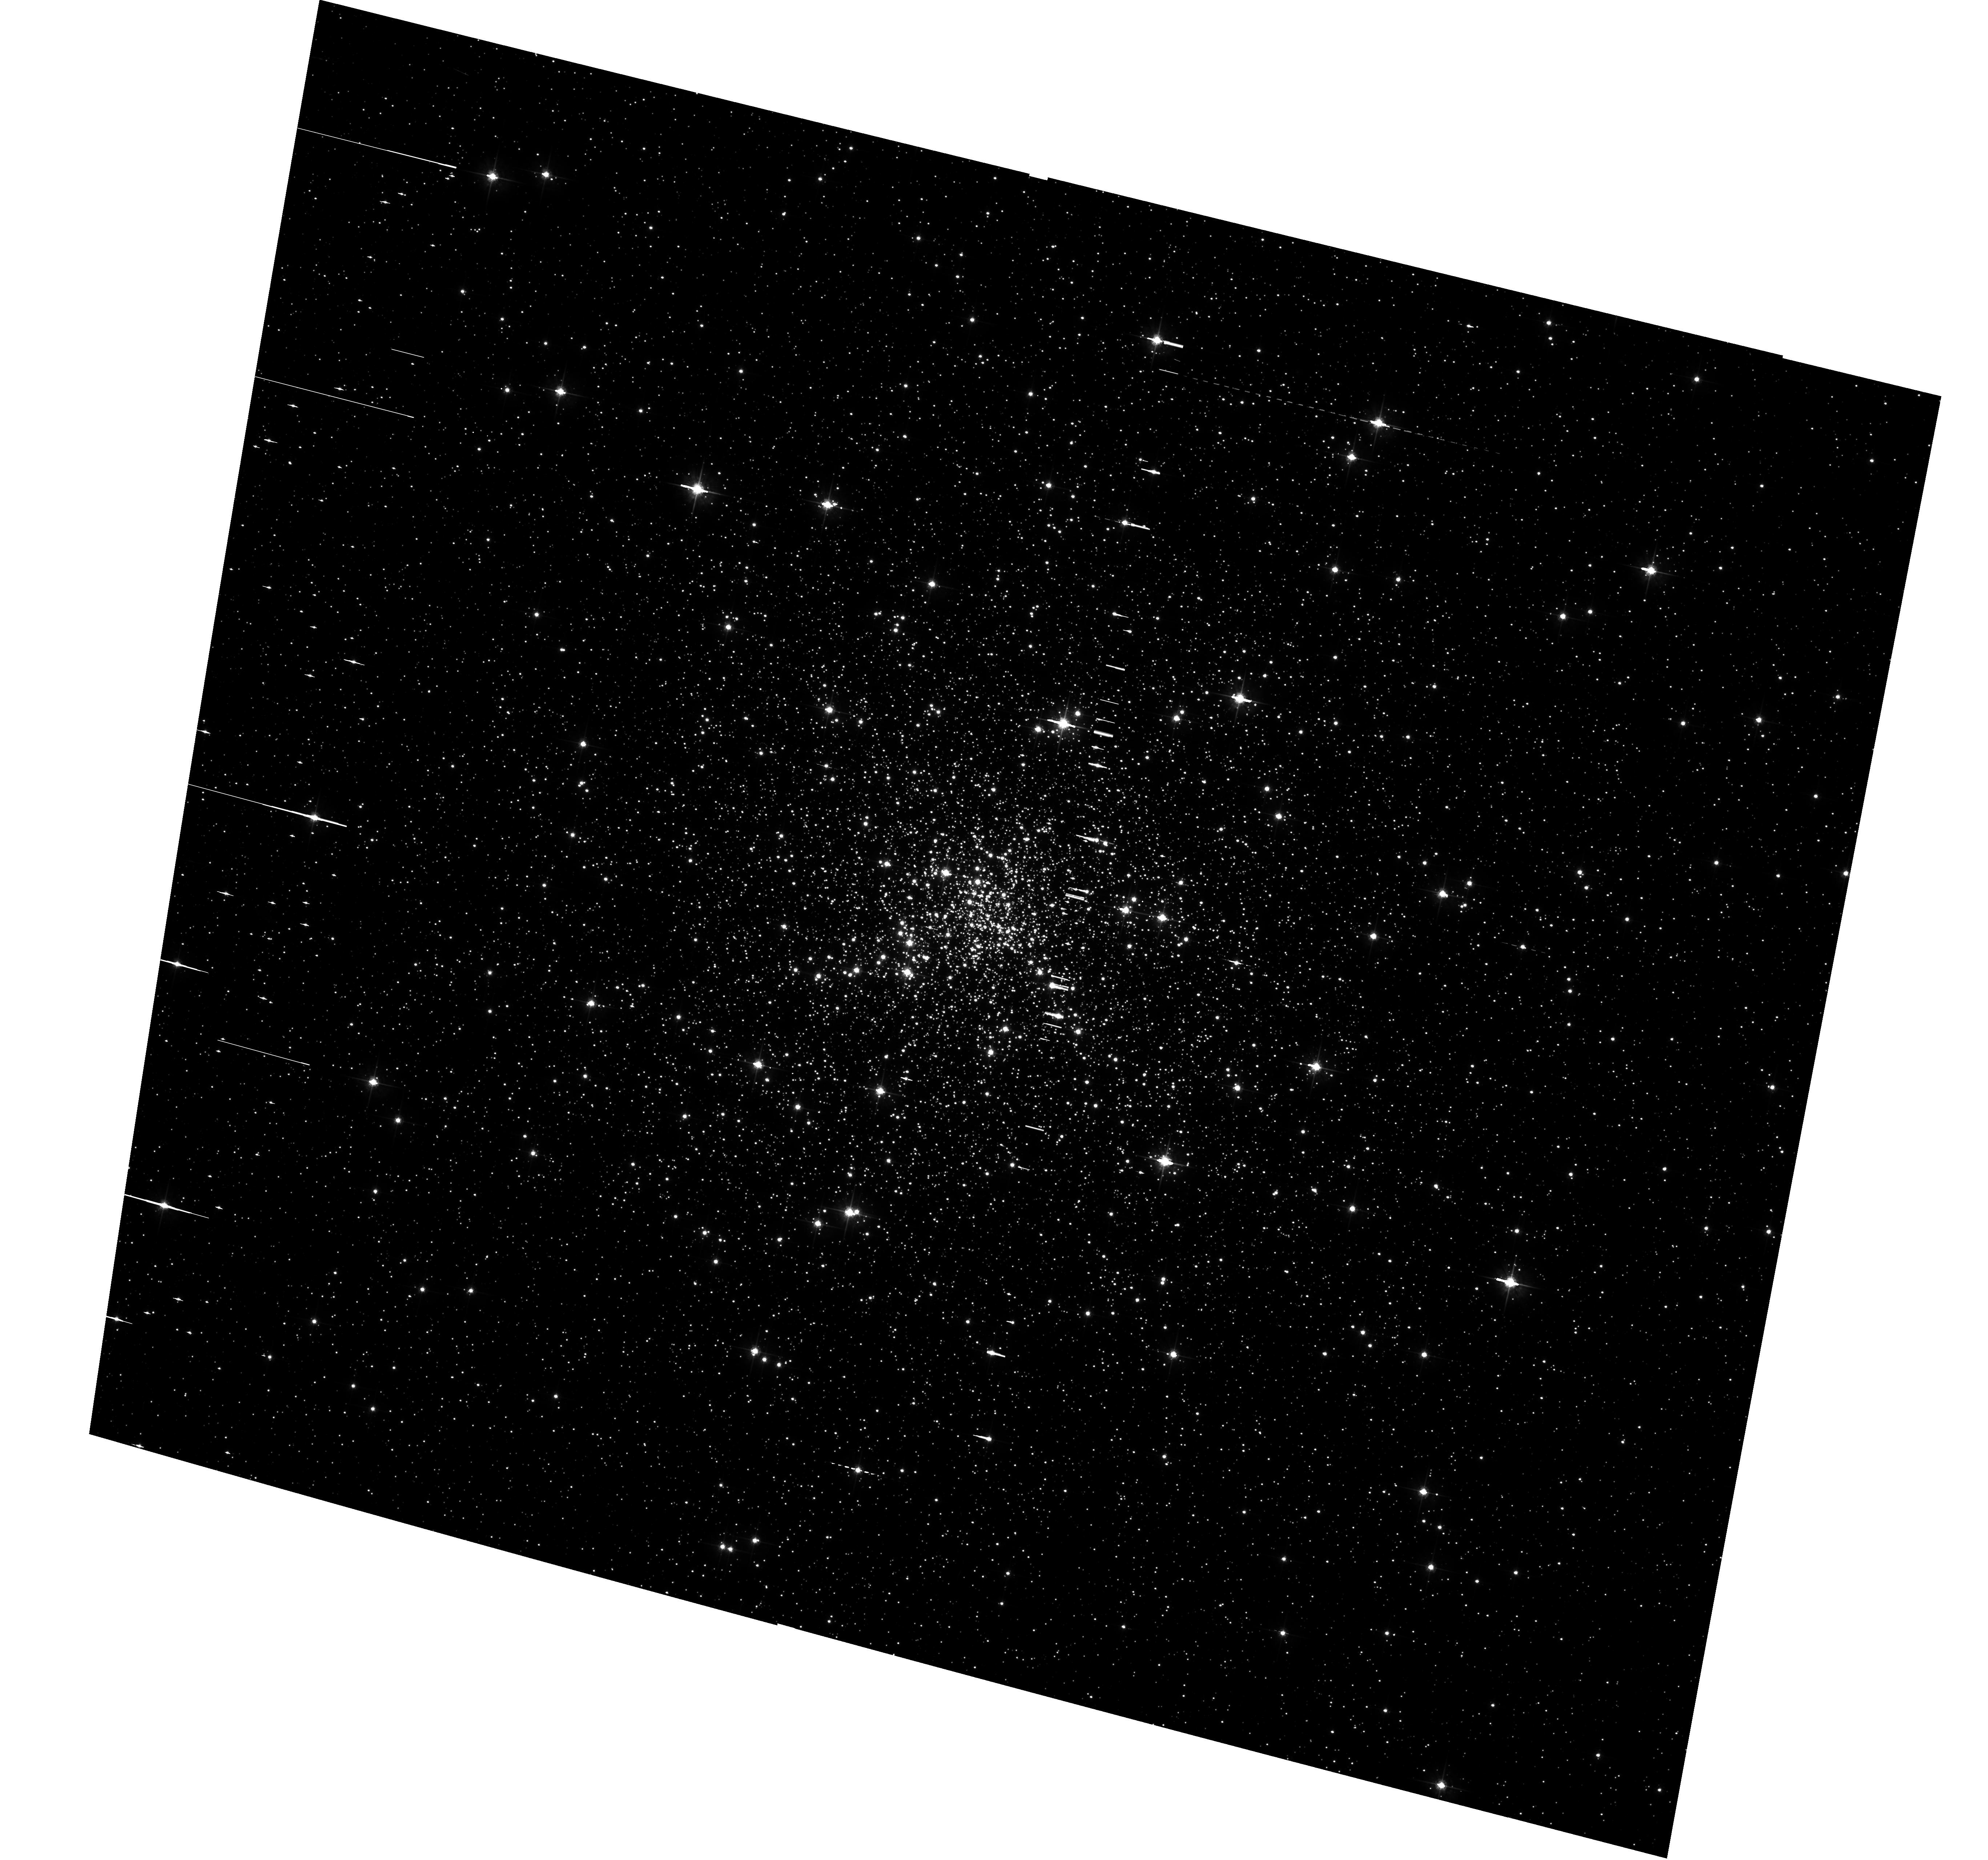
Target: NGC-6752. Instrument: ACS/WFC. Filter: F625W. Exposure: 12 min. Observation ID: hst_12254_04_acs_wfc_f625w_jbhf04

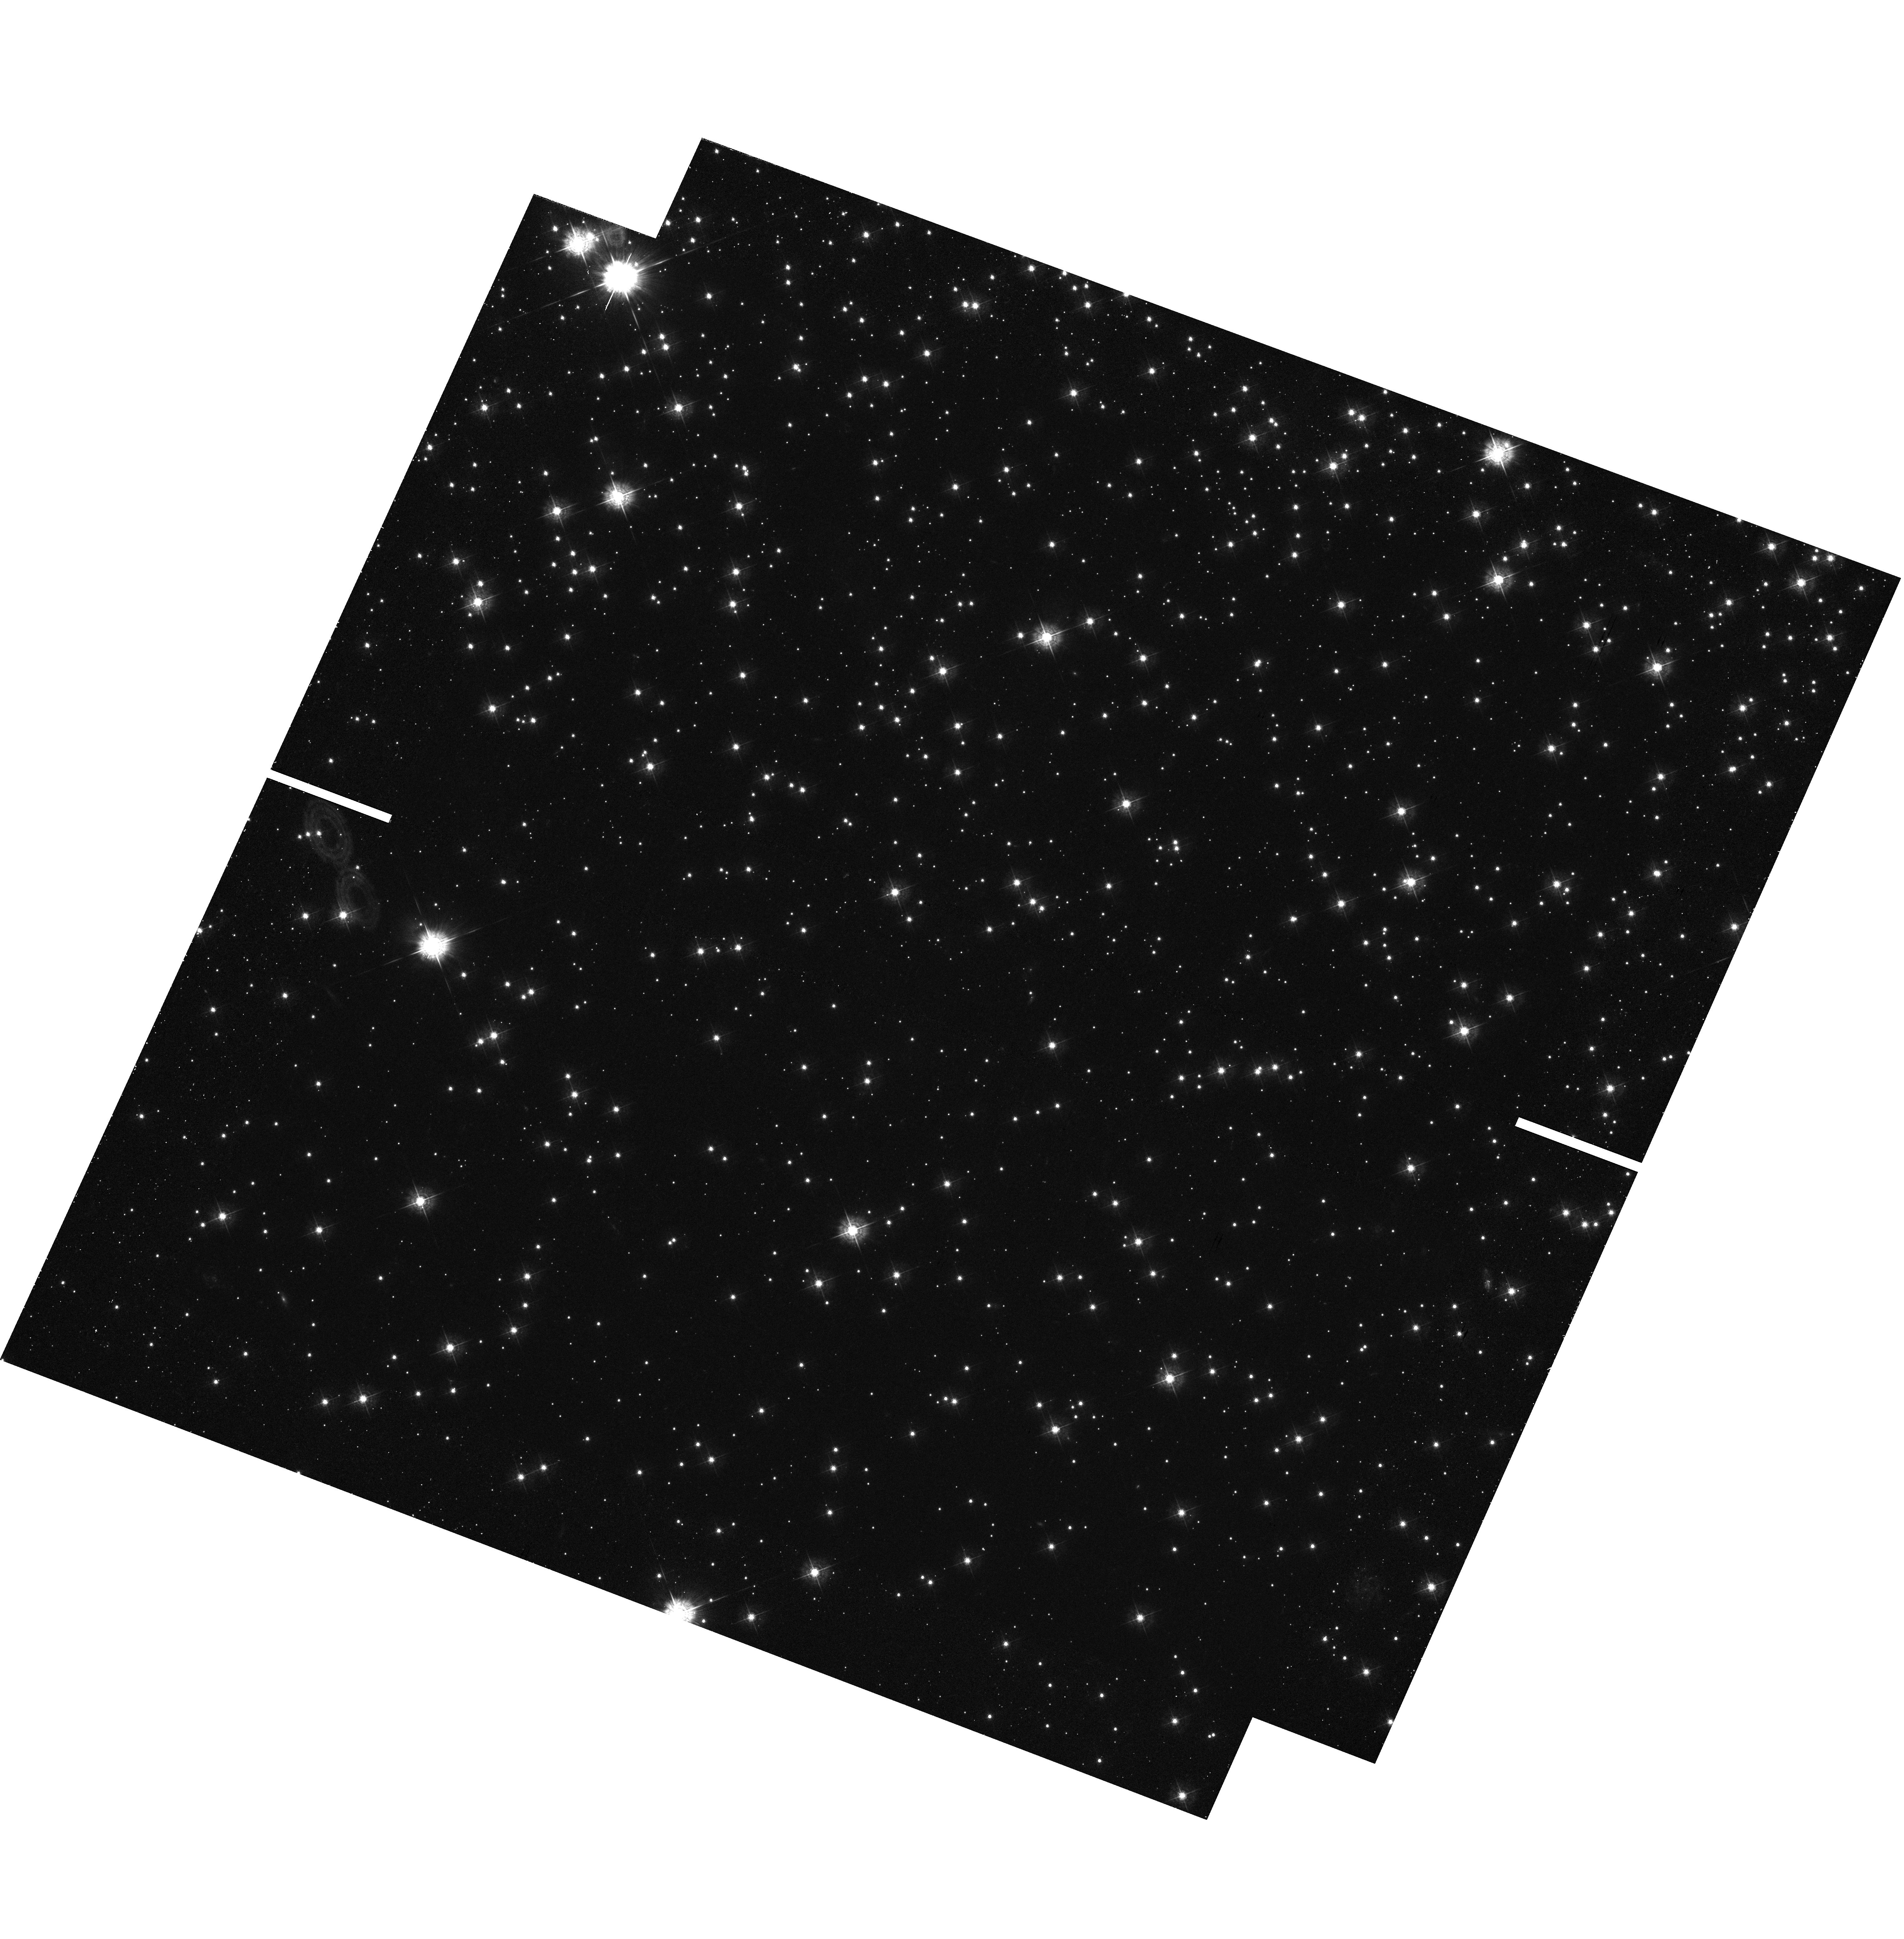
Target: NGC-6752. Instrument: WFC3/UVIS. Filter: F438W. Exposure: 50 min. Observation ID: hst_12254_03_wfc3_uvis_f438w_ibhf03

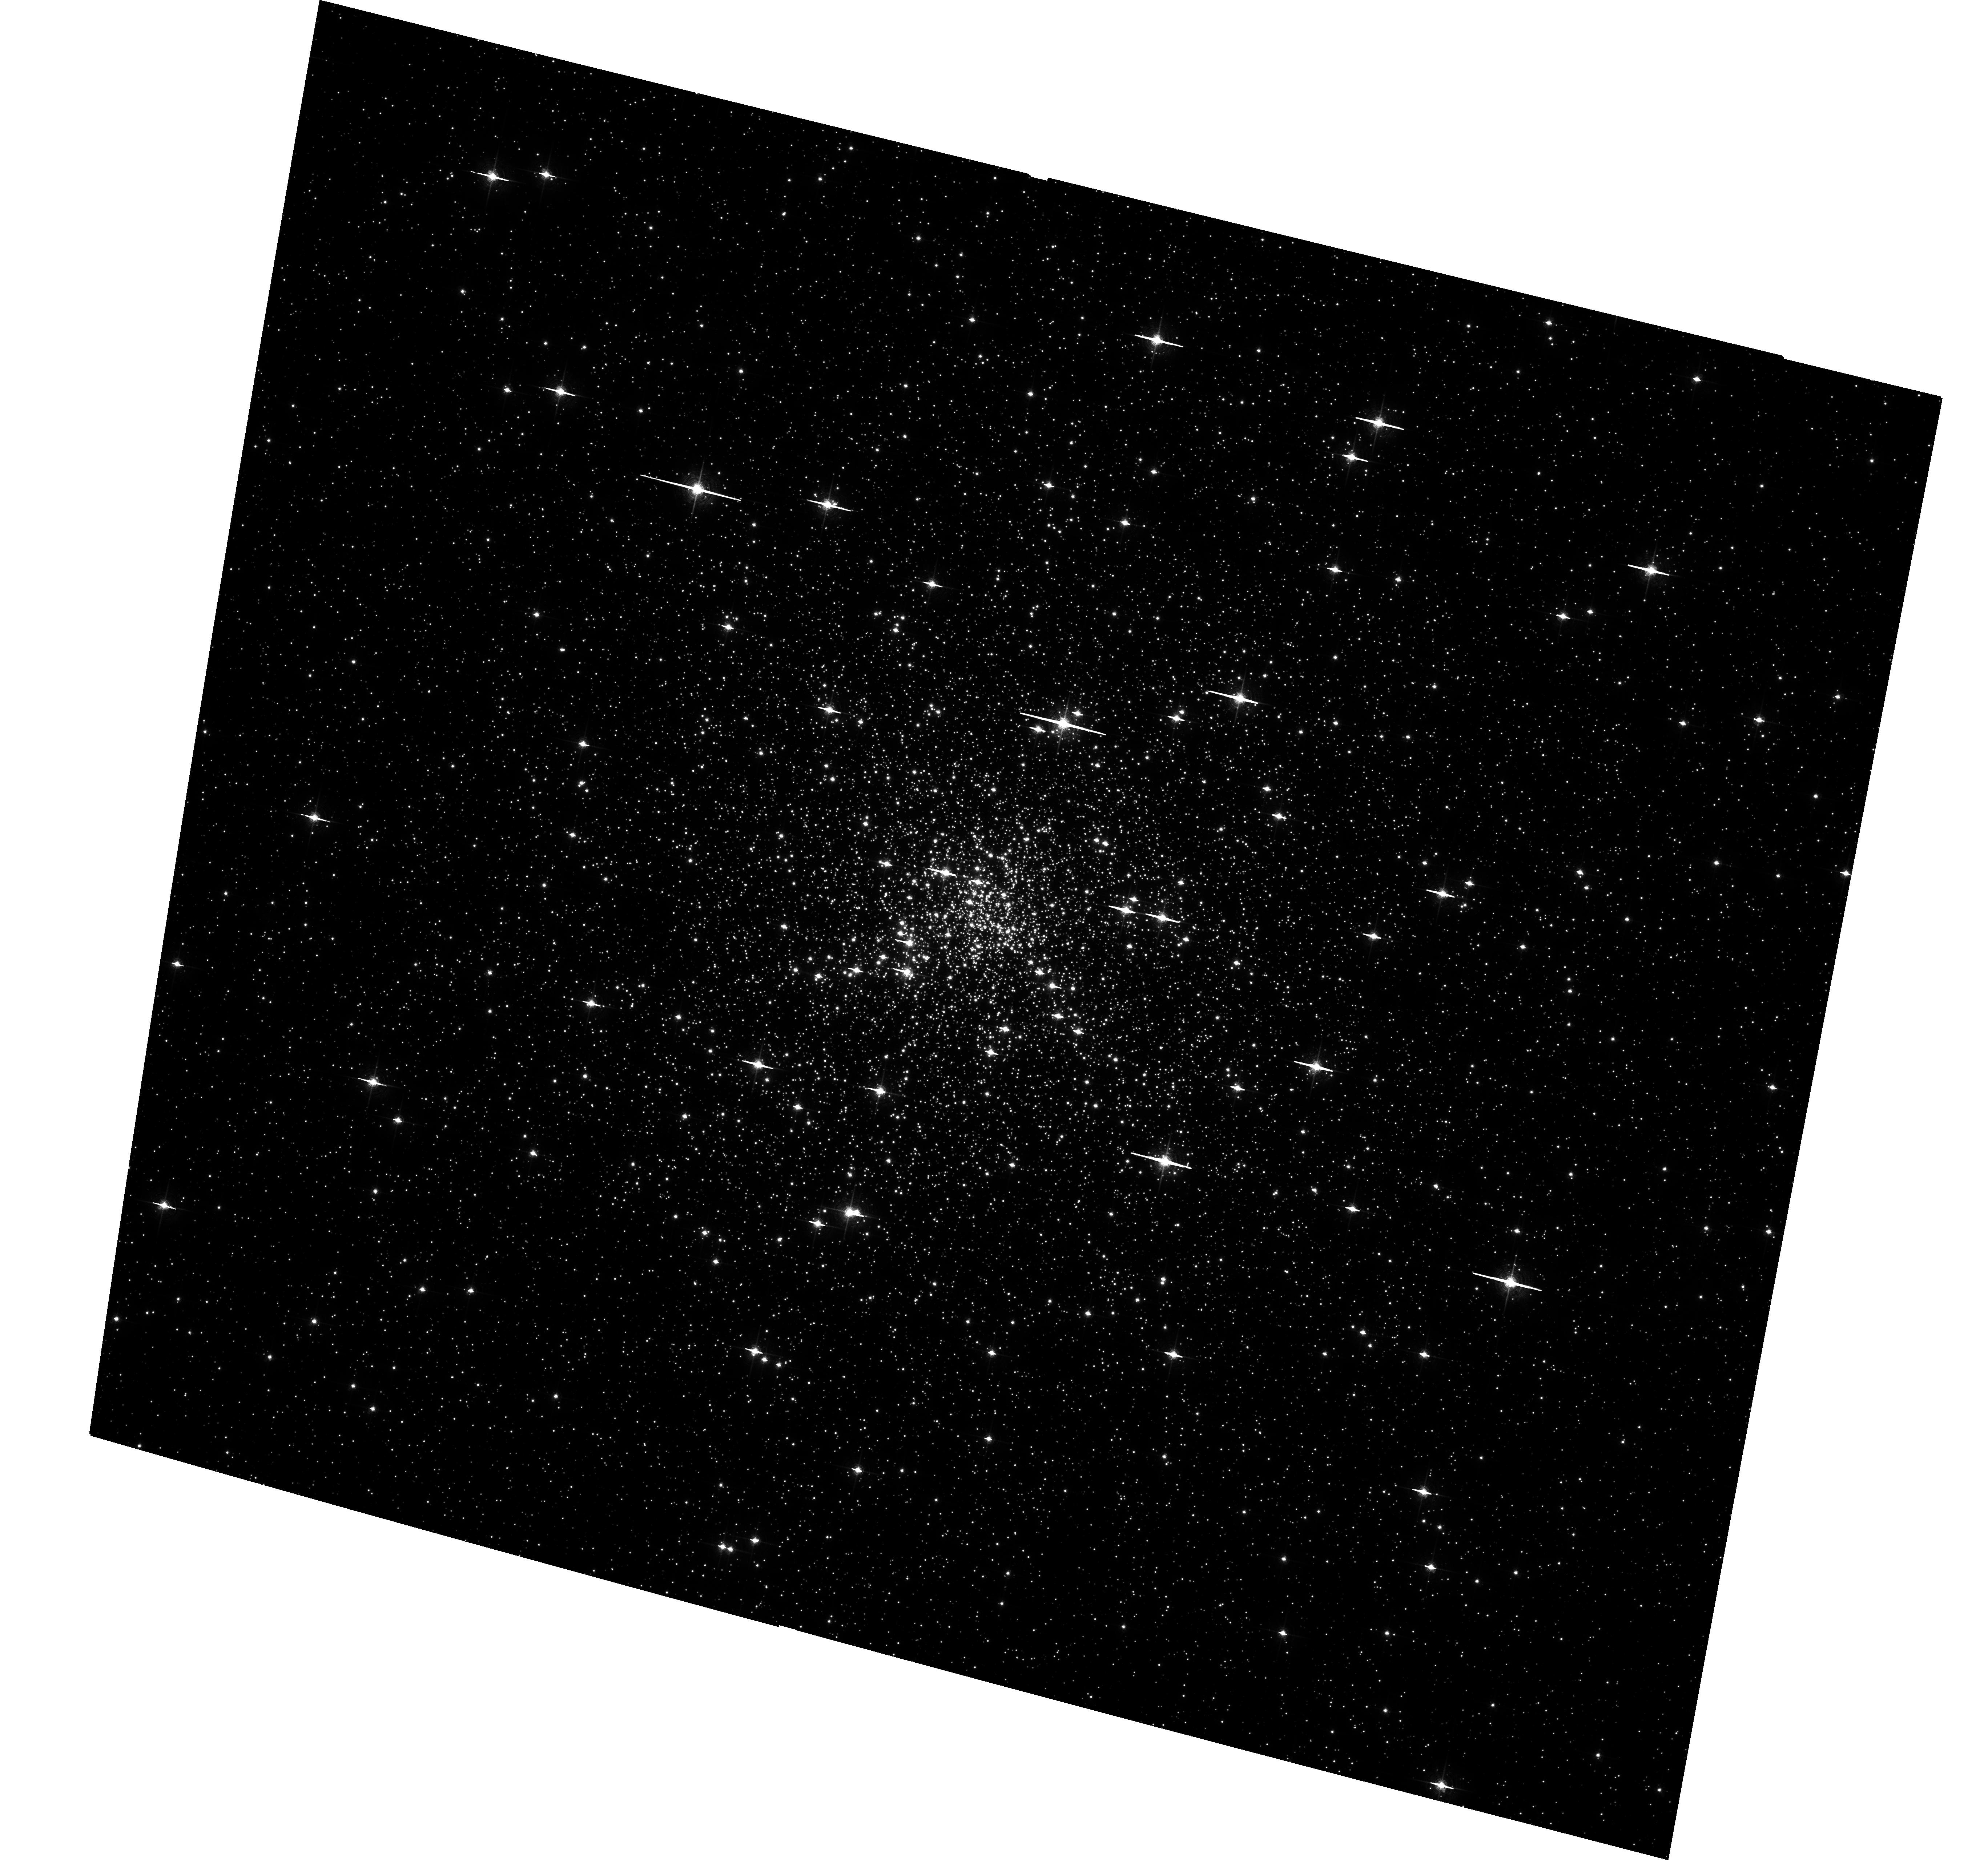
Target: NGC-6752. Instrument: ACS/WFC. Filter: F658N. Exposure: 51 min. Observation ID: hst_12254_04_acs_wfc_f658n_jbhf04

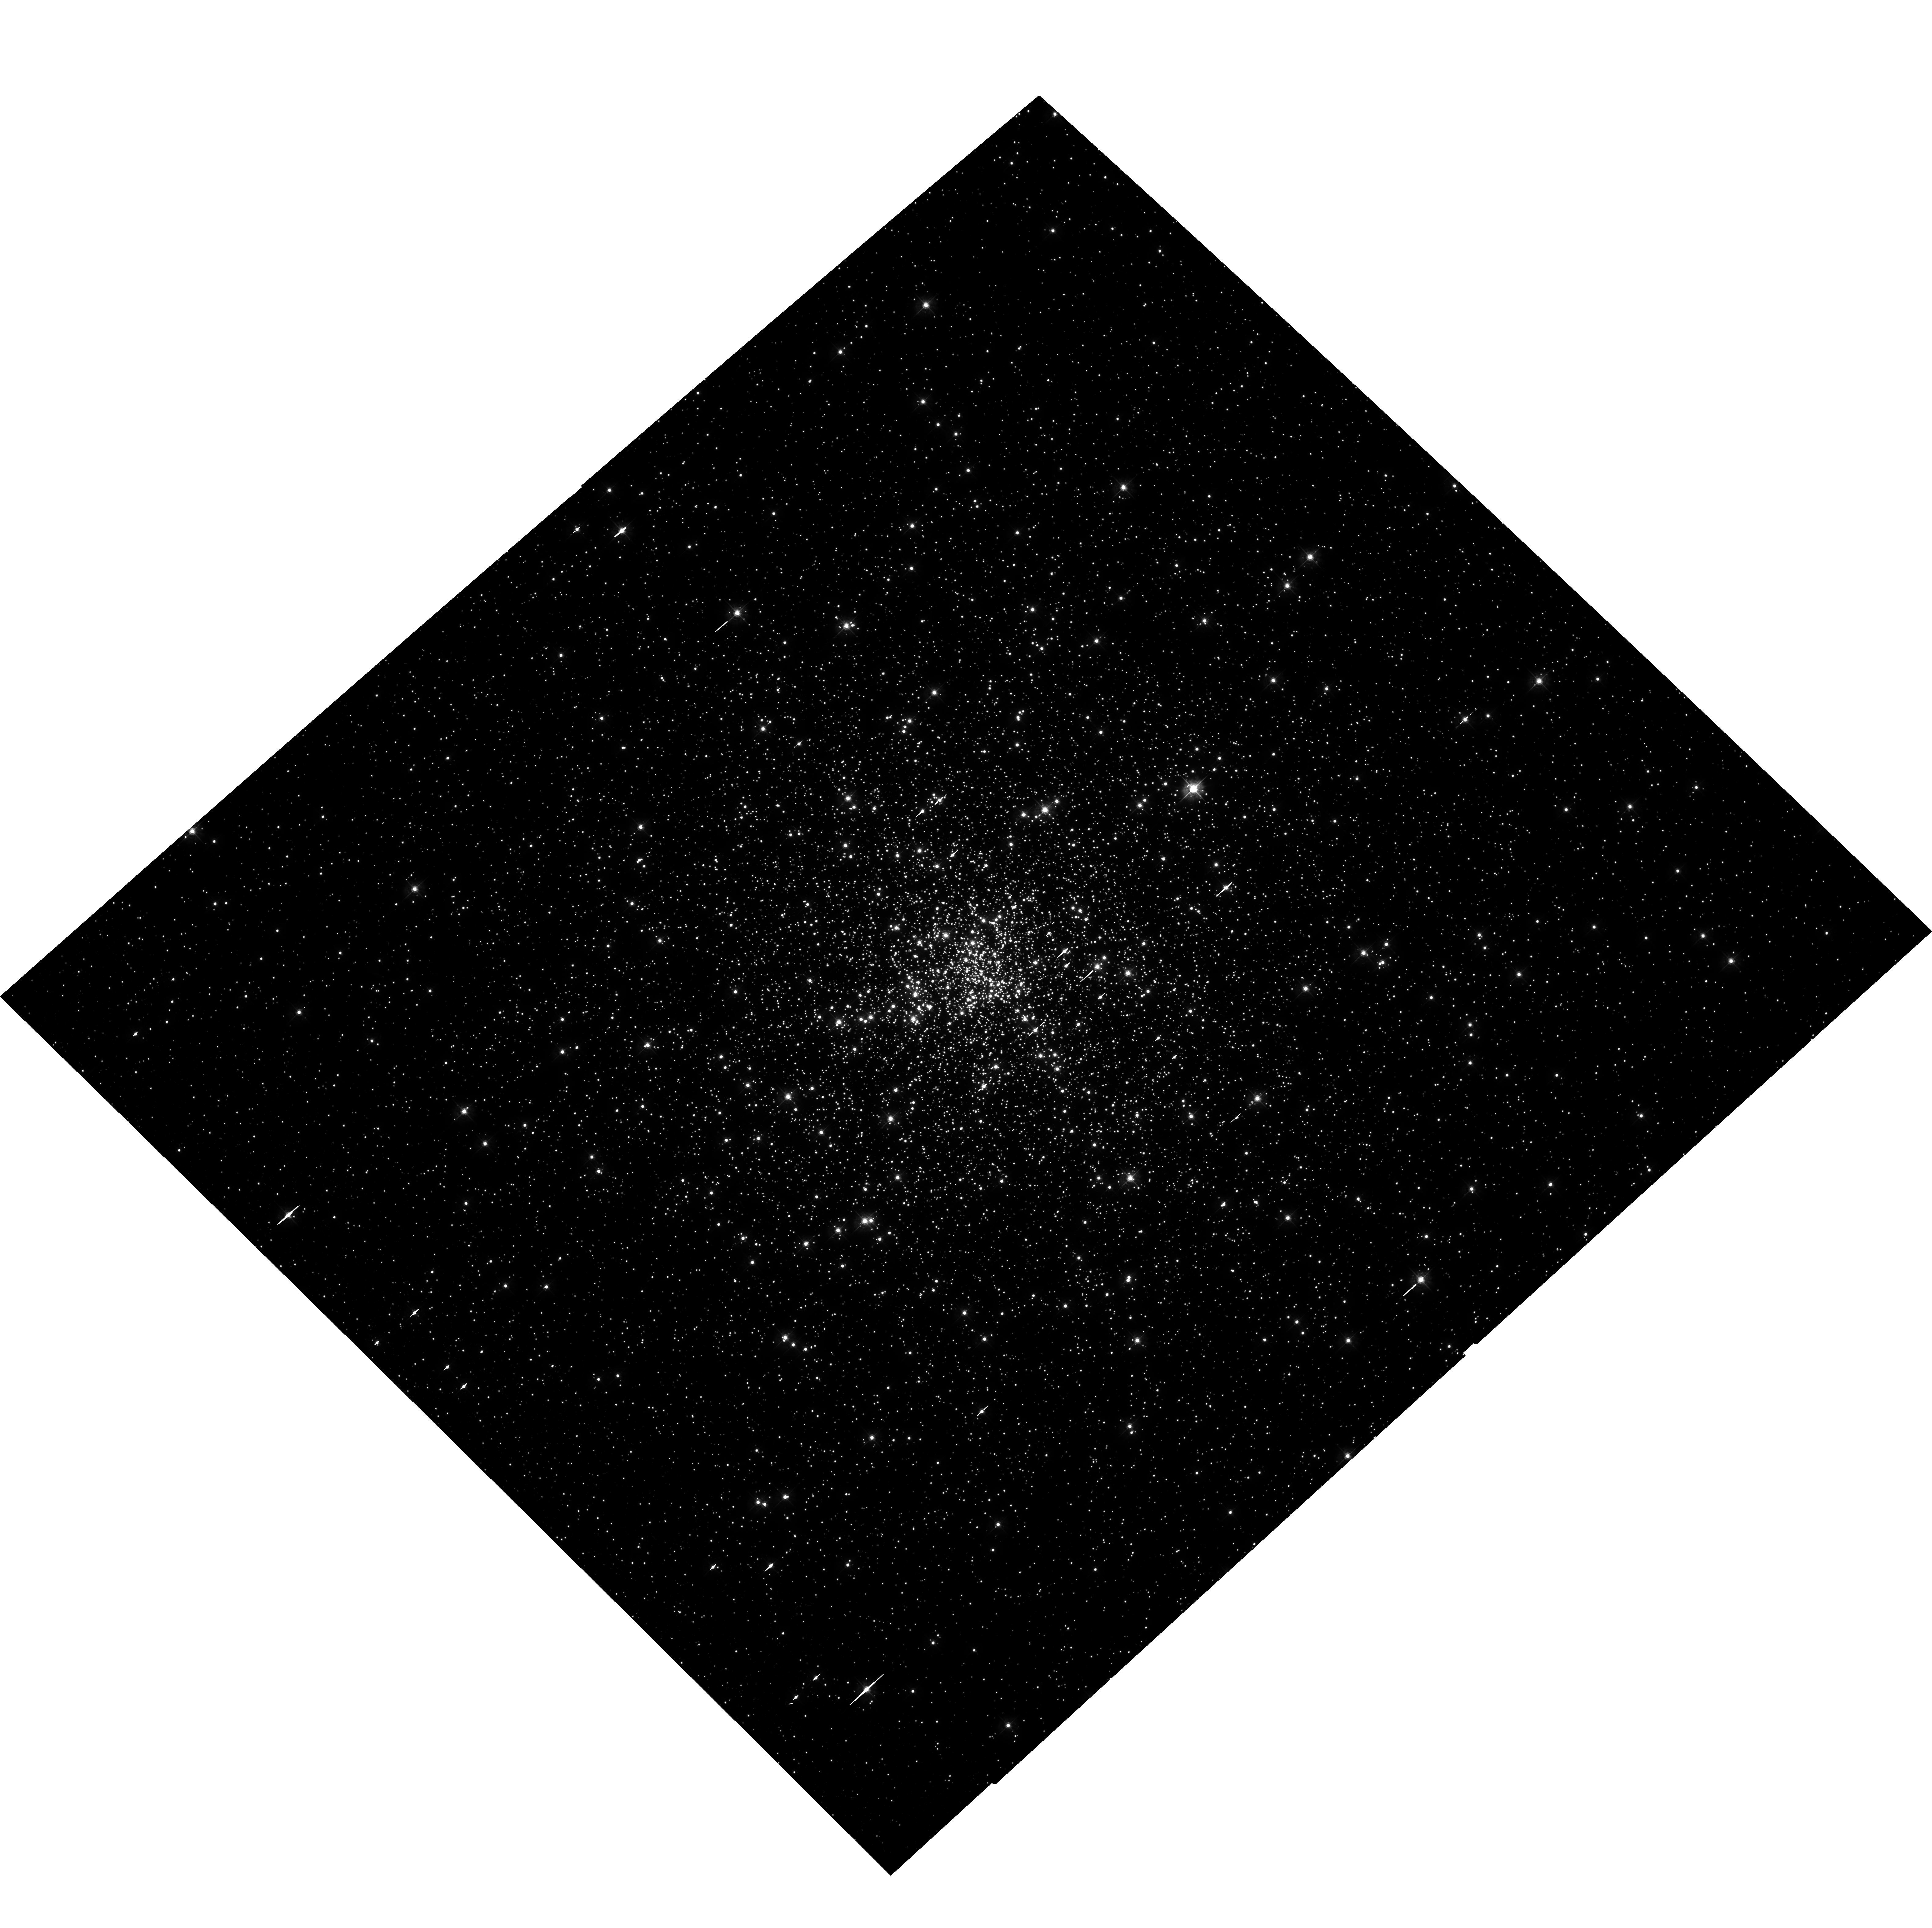
Target: NGC-6752. Instrument: ACS/WFC. Filter: F435W. Exposure: 13 min. Observation ID: hst_12254_01_acs_wfc_f435w_jbhf01

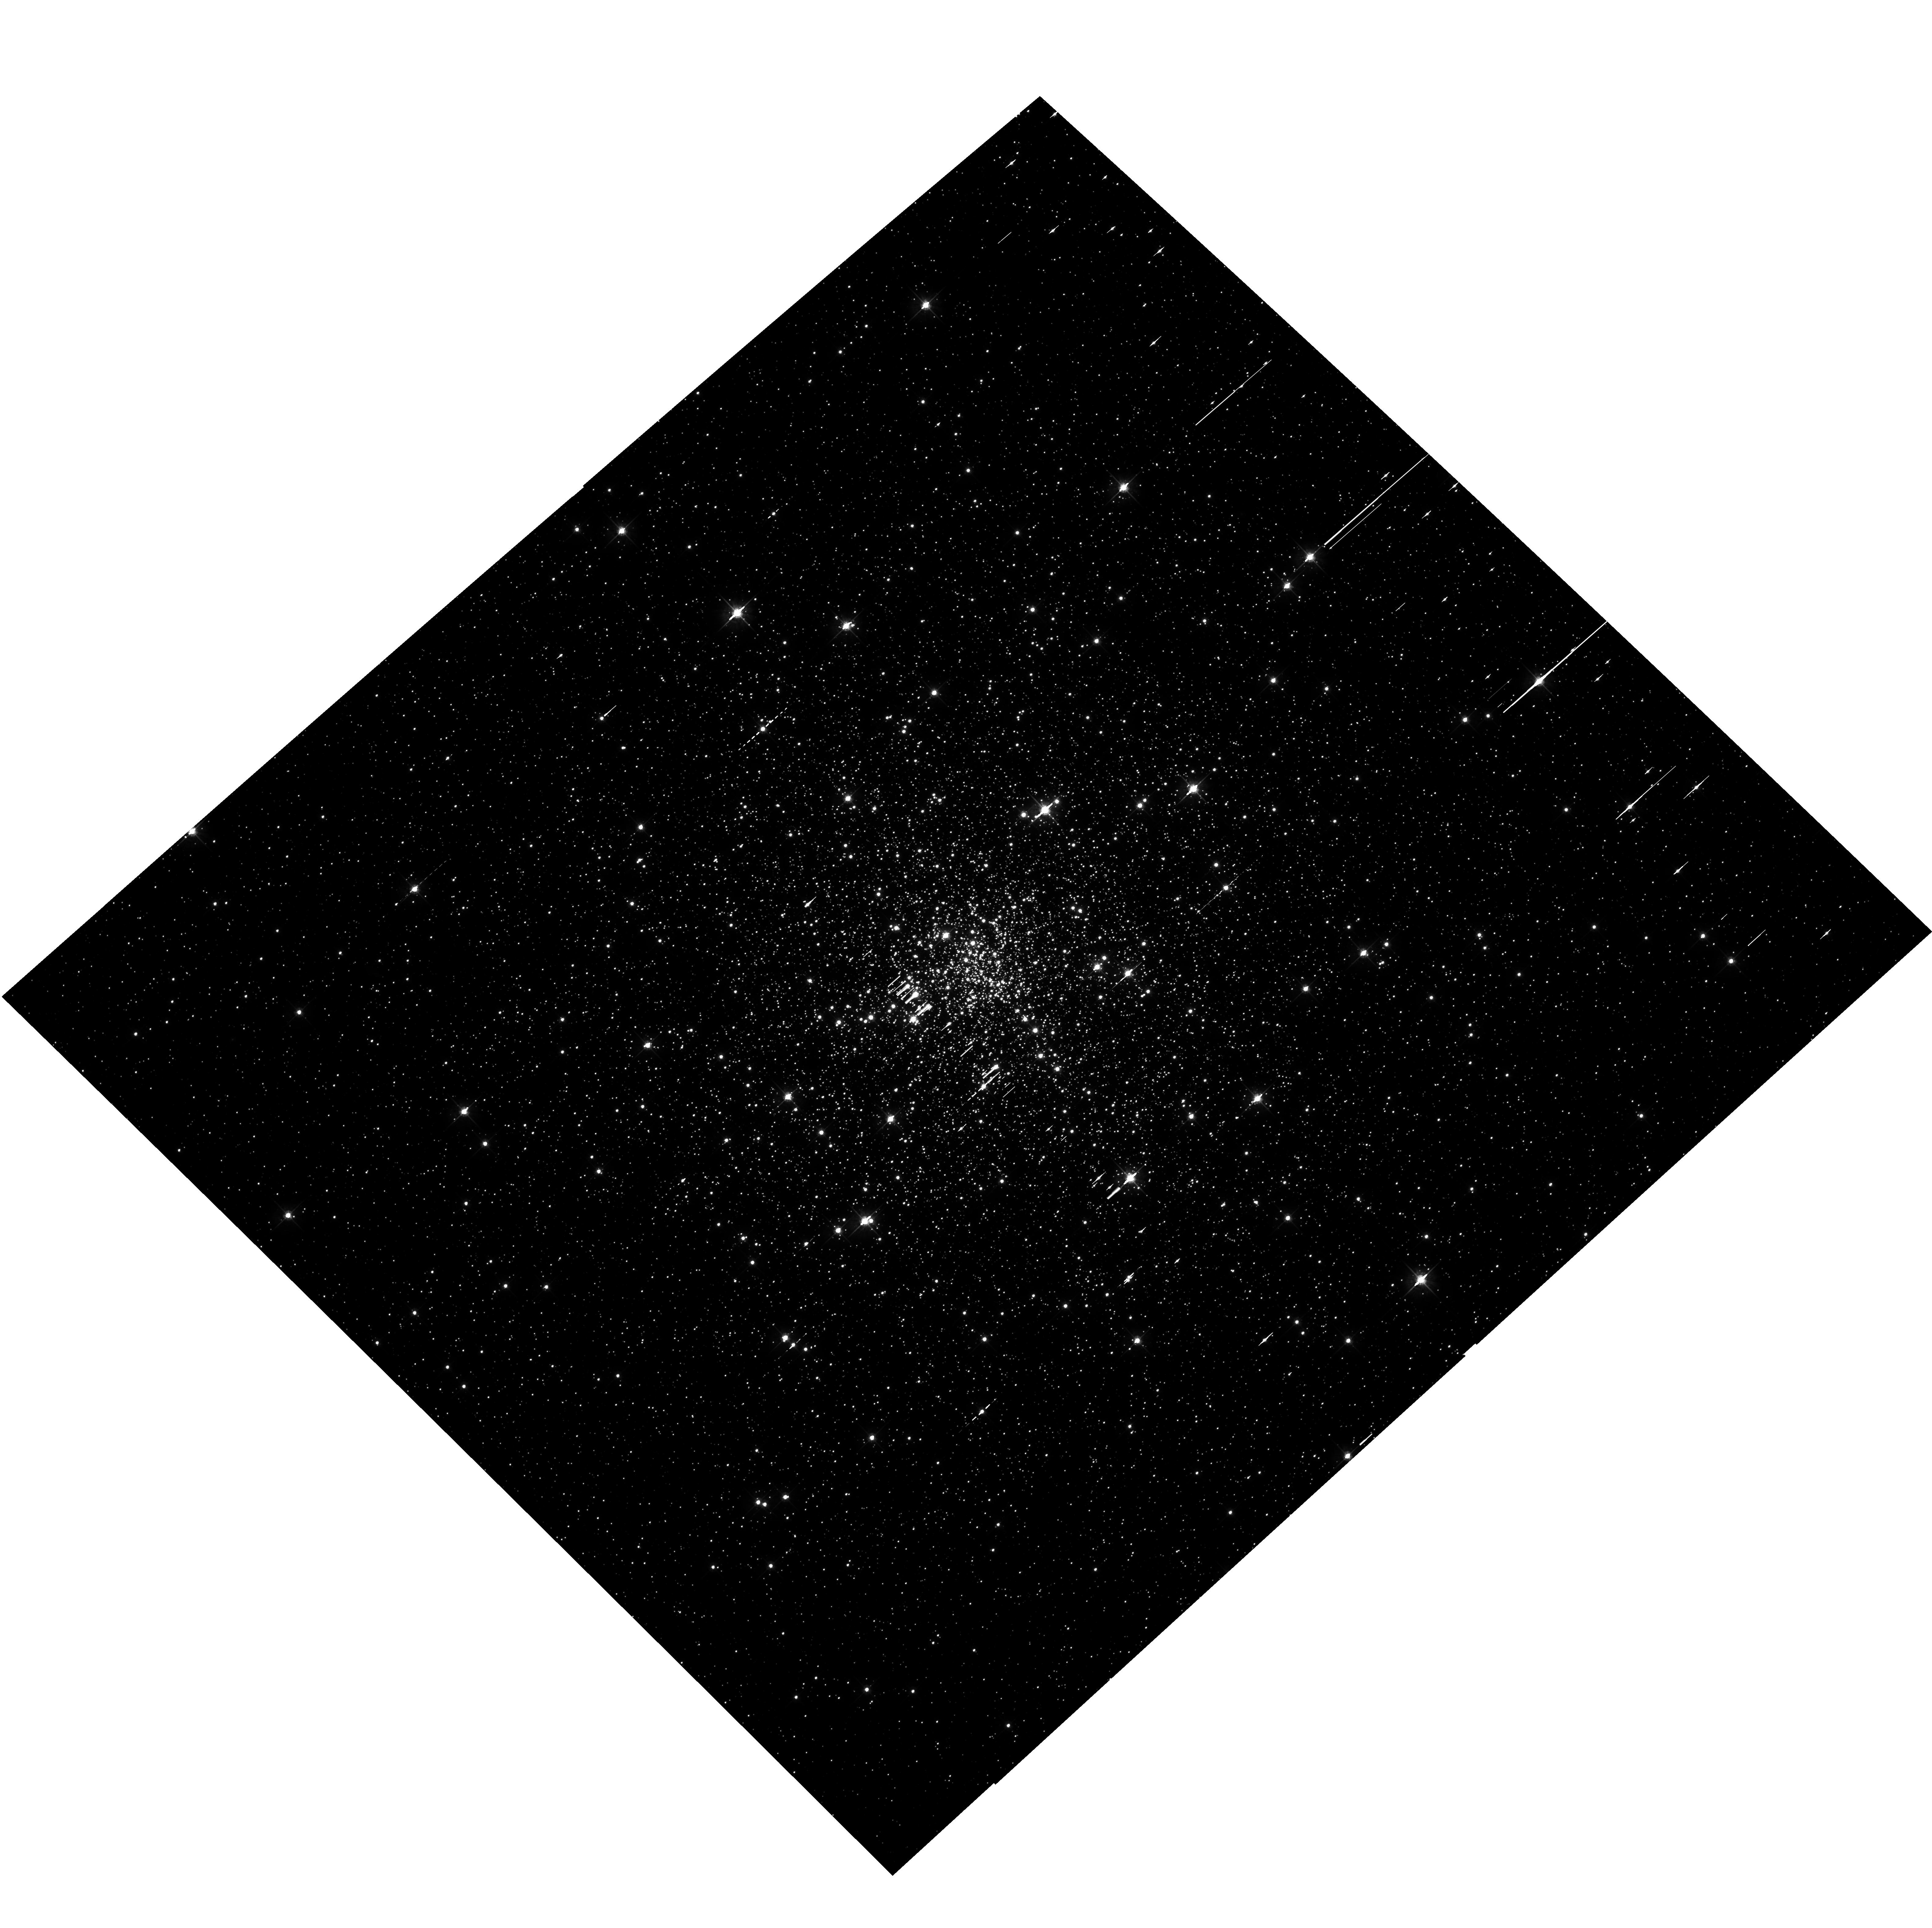
Target: NGC-6752. Instrument: ACS/WFC. Filter: F625W. Exposure: 12 min. Observation ID: hst_12254_01_acs_wfc_f625w_jbhf01

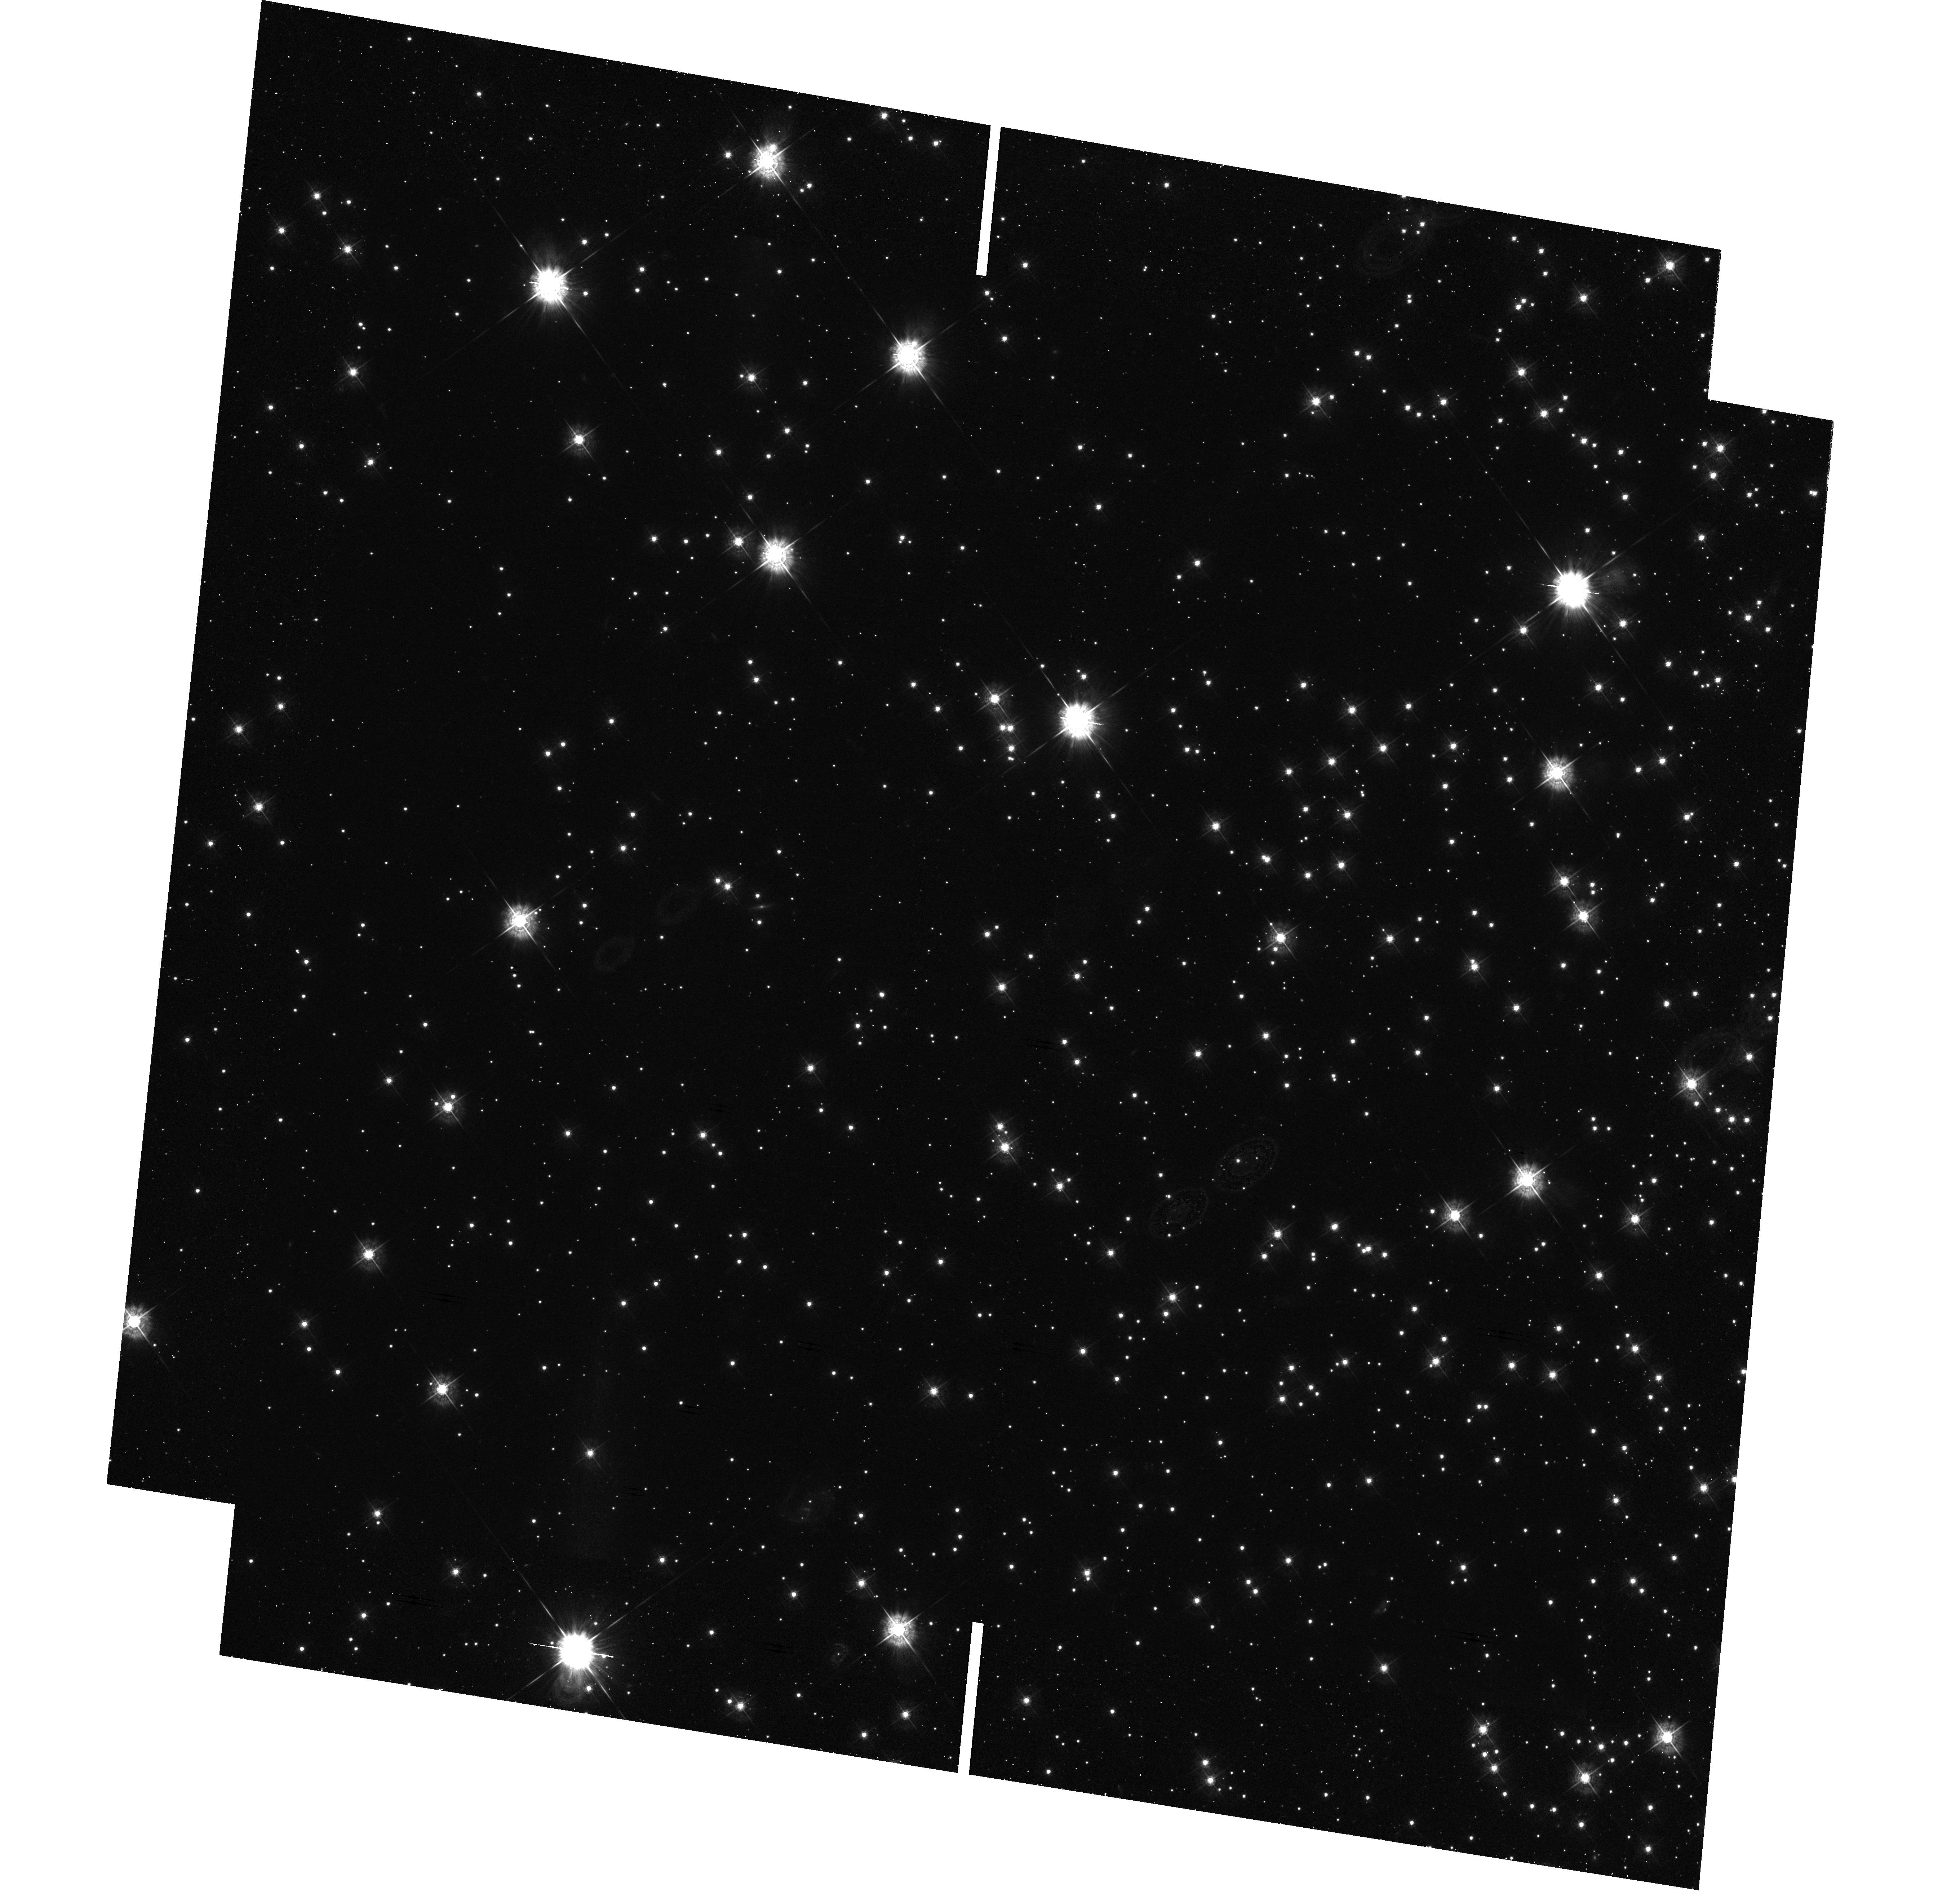
Target: NGC-6752. Instrument: WFC3/UVIS. Filter: F438W. Exposure: 50 min. Observation ID: hst_12254_06_wfc3_uvis_f438w_ibhf06

Helium-core White Dwarfs and Cataclysmic Variables in NGC 6752: New Clues to the Dynamical Evolution of Globular Clusters (PI: Cool, Adrienne)

We propose to search for binary stars containing white dwarfs in the post-core-collapse globular cluster NGC 6752 whose unusual dynamical status has yet to be fully explained. Using F435W, F625W and F658N filters with ACS/WFC, our search will be sensitive to double-degenerate binaries of the type we have recently uncovered in NGC 6397, which contain helium-core white dwarfs (WDs) paired with probable heavy carbon-oxygen WDs. We will use He WDs found in NGC 6752 to set new constraints on binary populations in the cluster and, by comparing them to those in NGC 6397, illuminate the role of binaries in the dynamical history of both clusters. The proposed H-alpha imaging will also enable us to search for optical counterparts of numerous as-yet unidentified X-ray sources in our deep Chandra imaging; these are likely to be a mixture of cataclysmic variables (CVs), active binaries, and millisecond pulsars. We will determine whether NGC 6752 harbors a class of very faint CVs as have been recently found in the field and in NGC 6397. Those in NGC 6397 have been interpreted as an old population that formed near the cluster center and migrated outward as it aged, in contrast to the bright young CVs that reside close to the center. We will test for a similar pattern of spatial distribution with CV magnitude in NGC 6752.